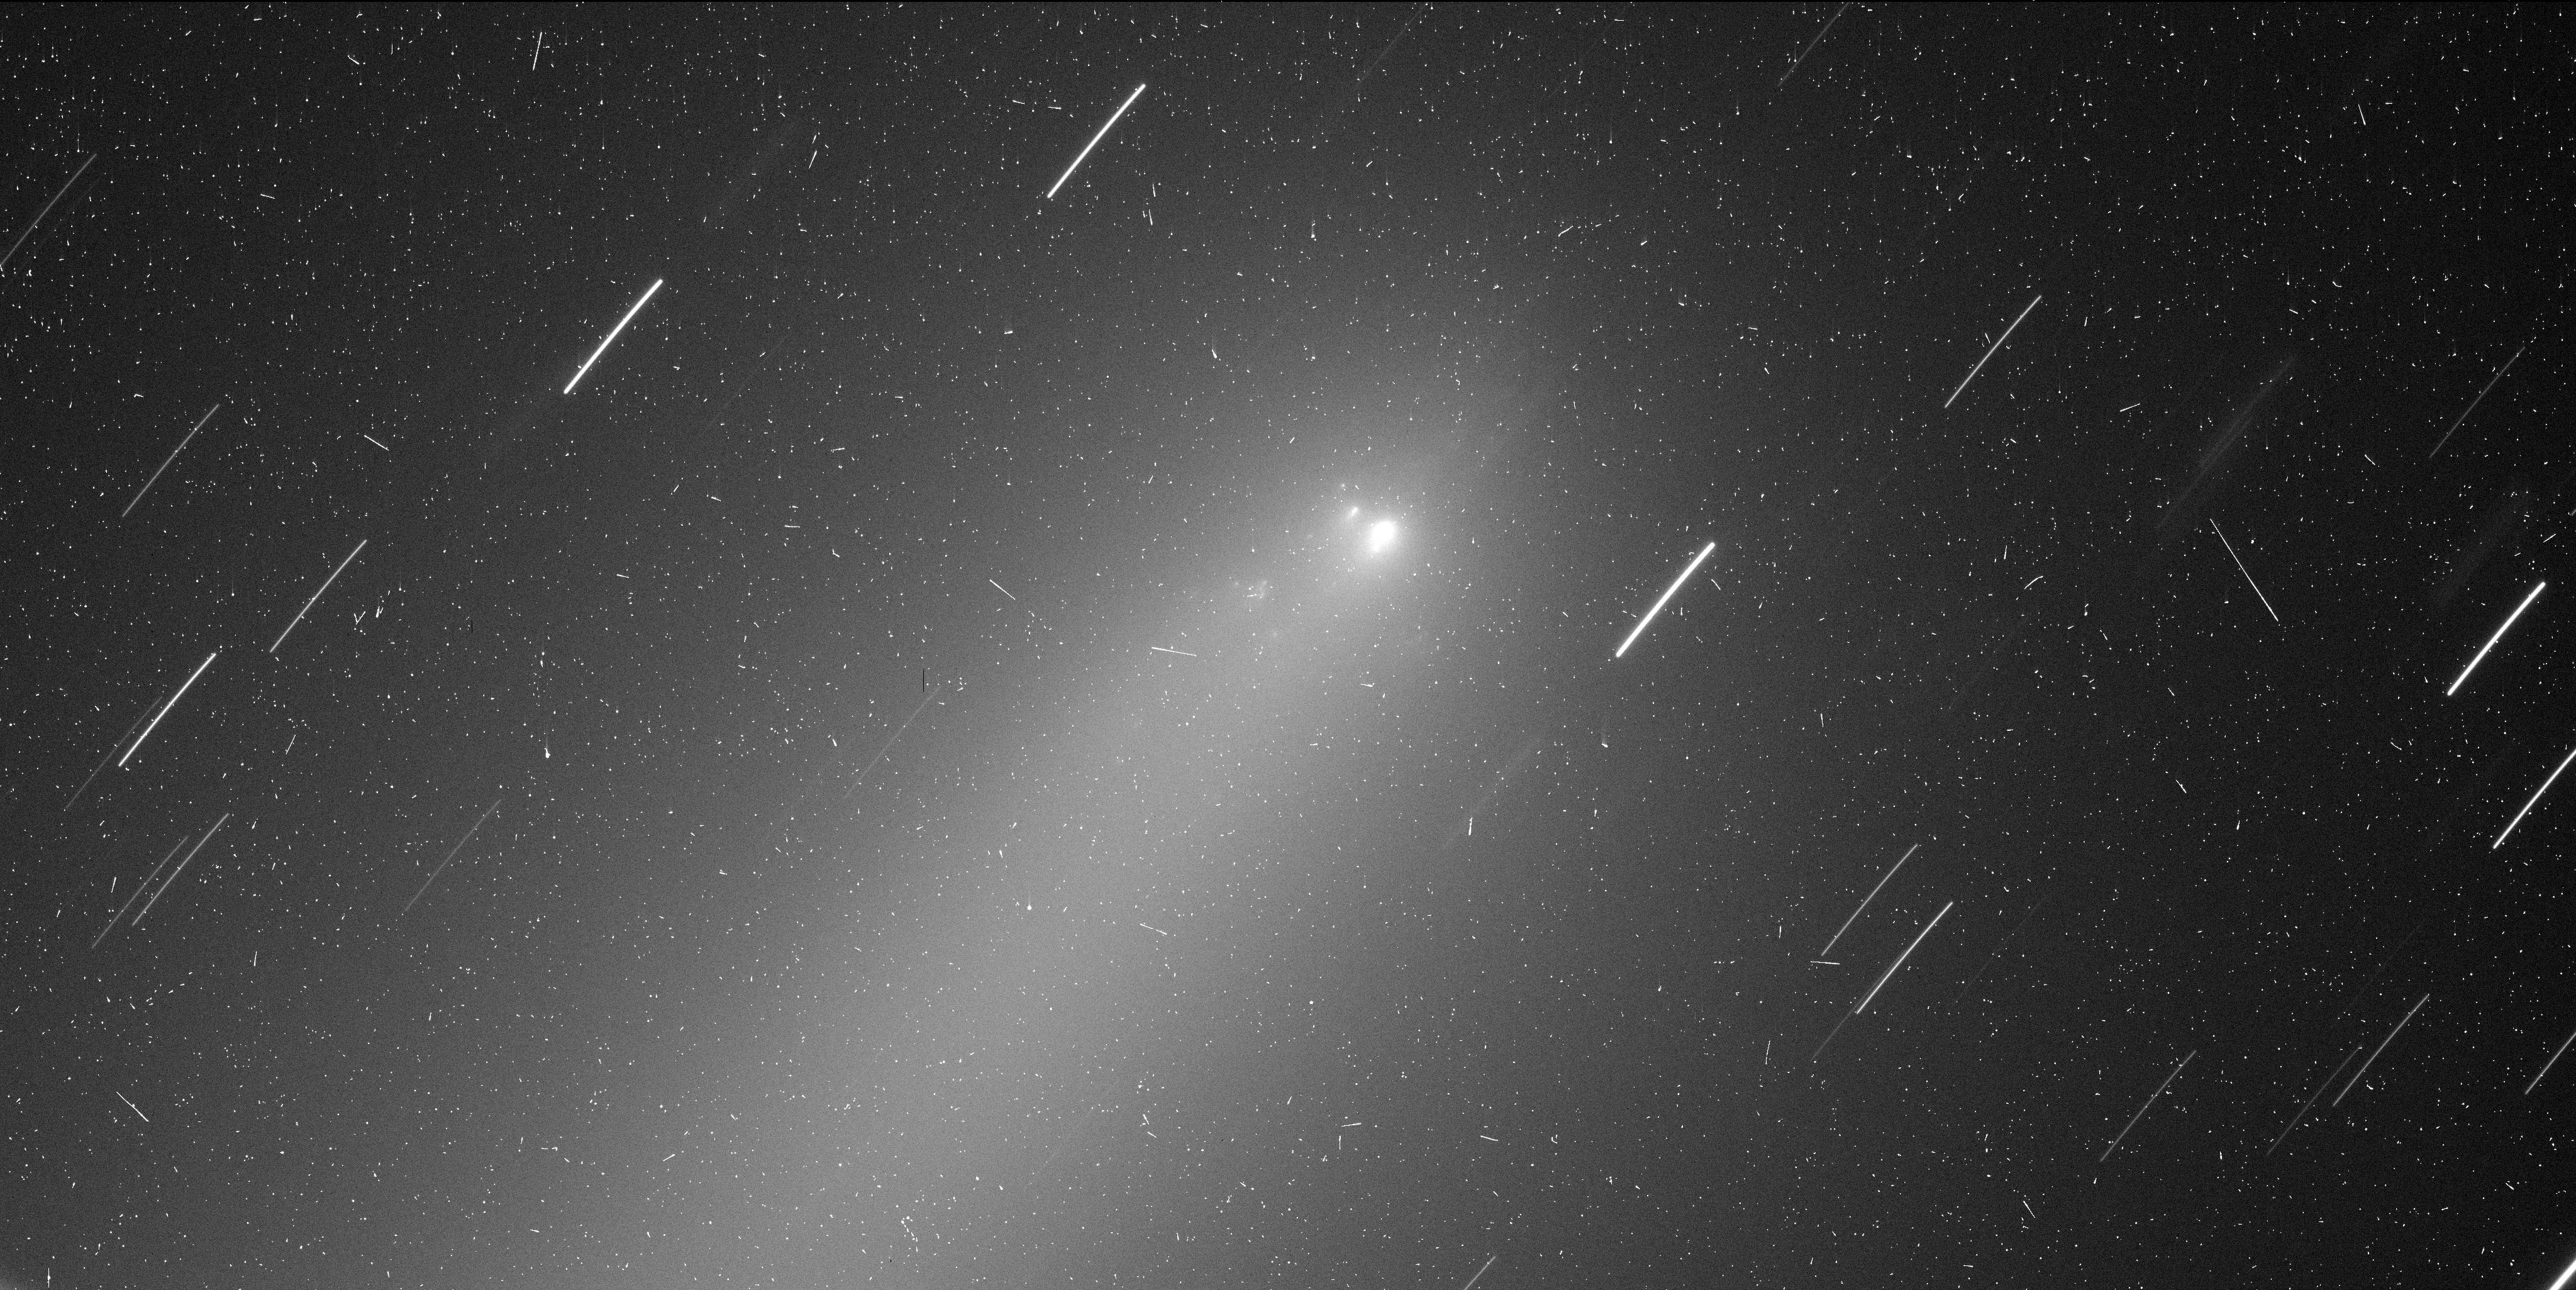
Target: C2019-Y4
Instrument: WFC3/UVIS
Filter: F350LP
Exposure: 7 min
Observation ID: ie9c12ruq

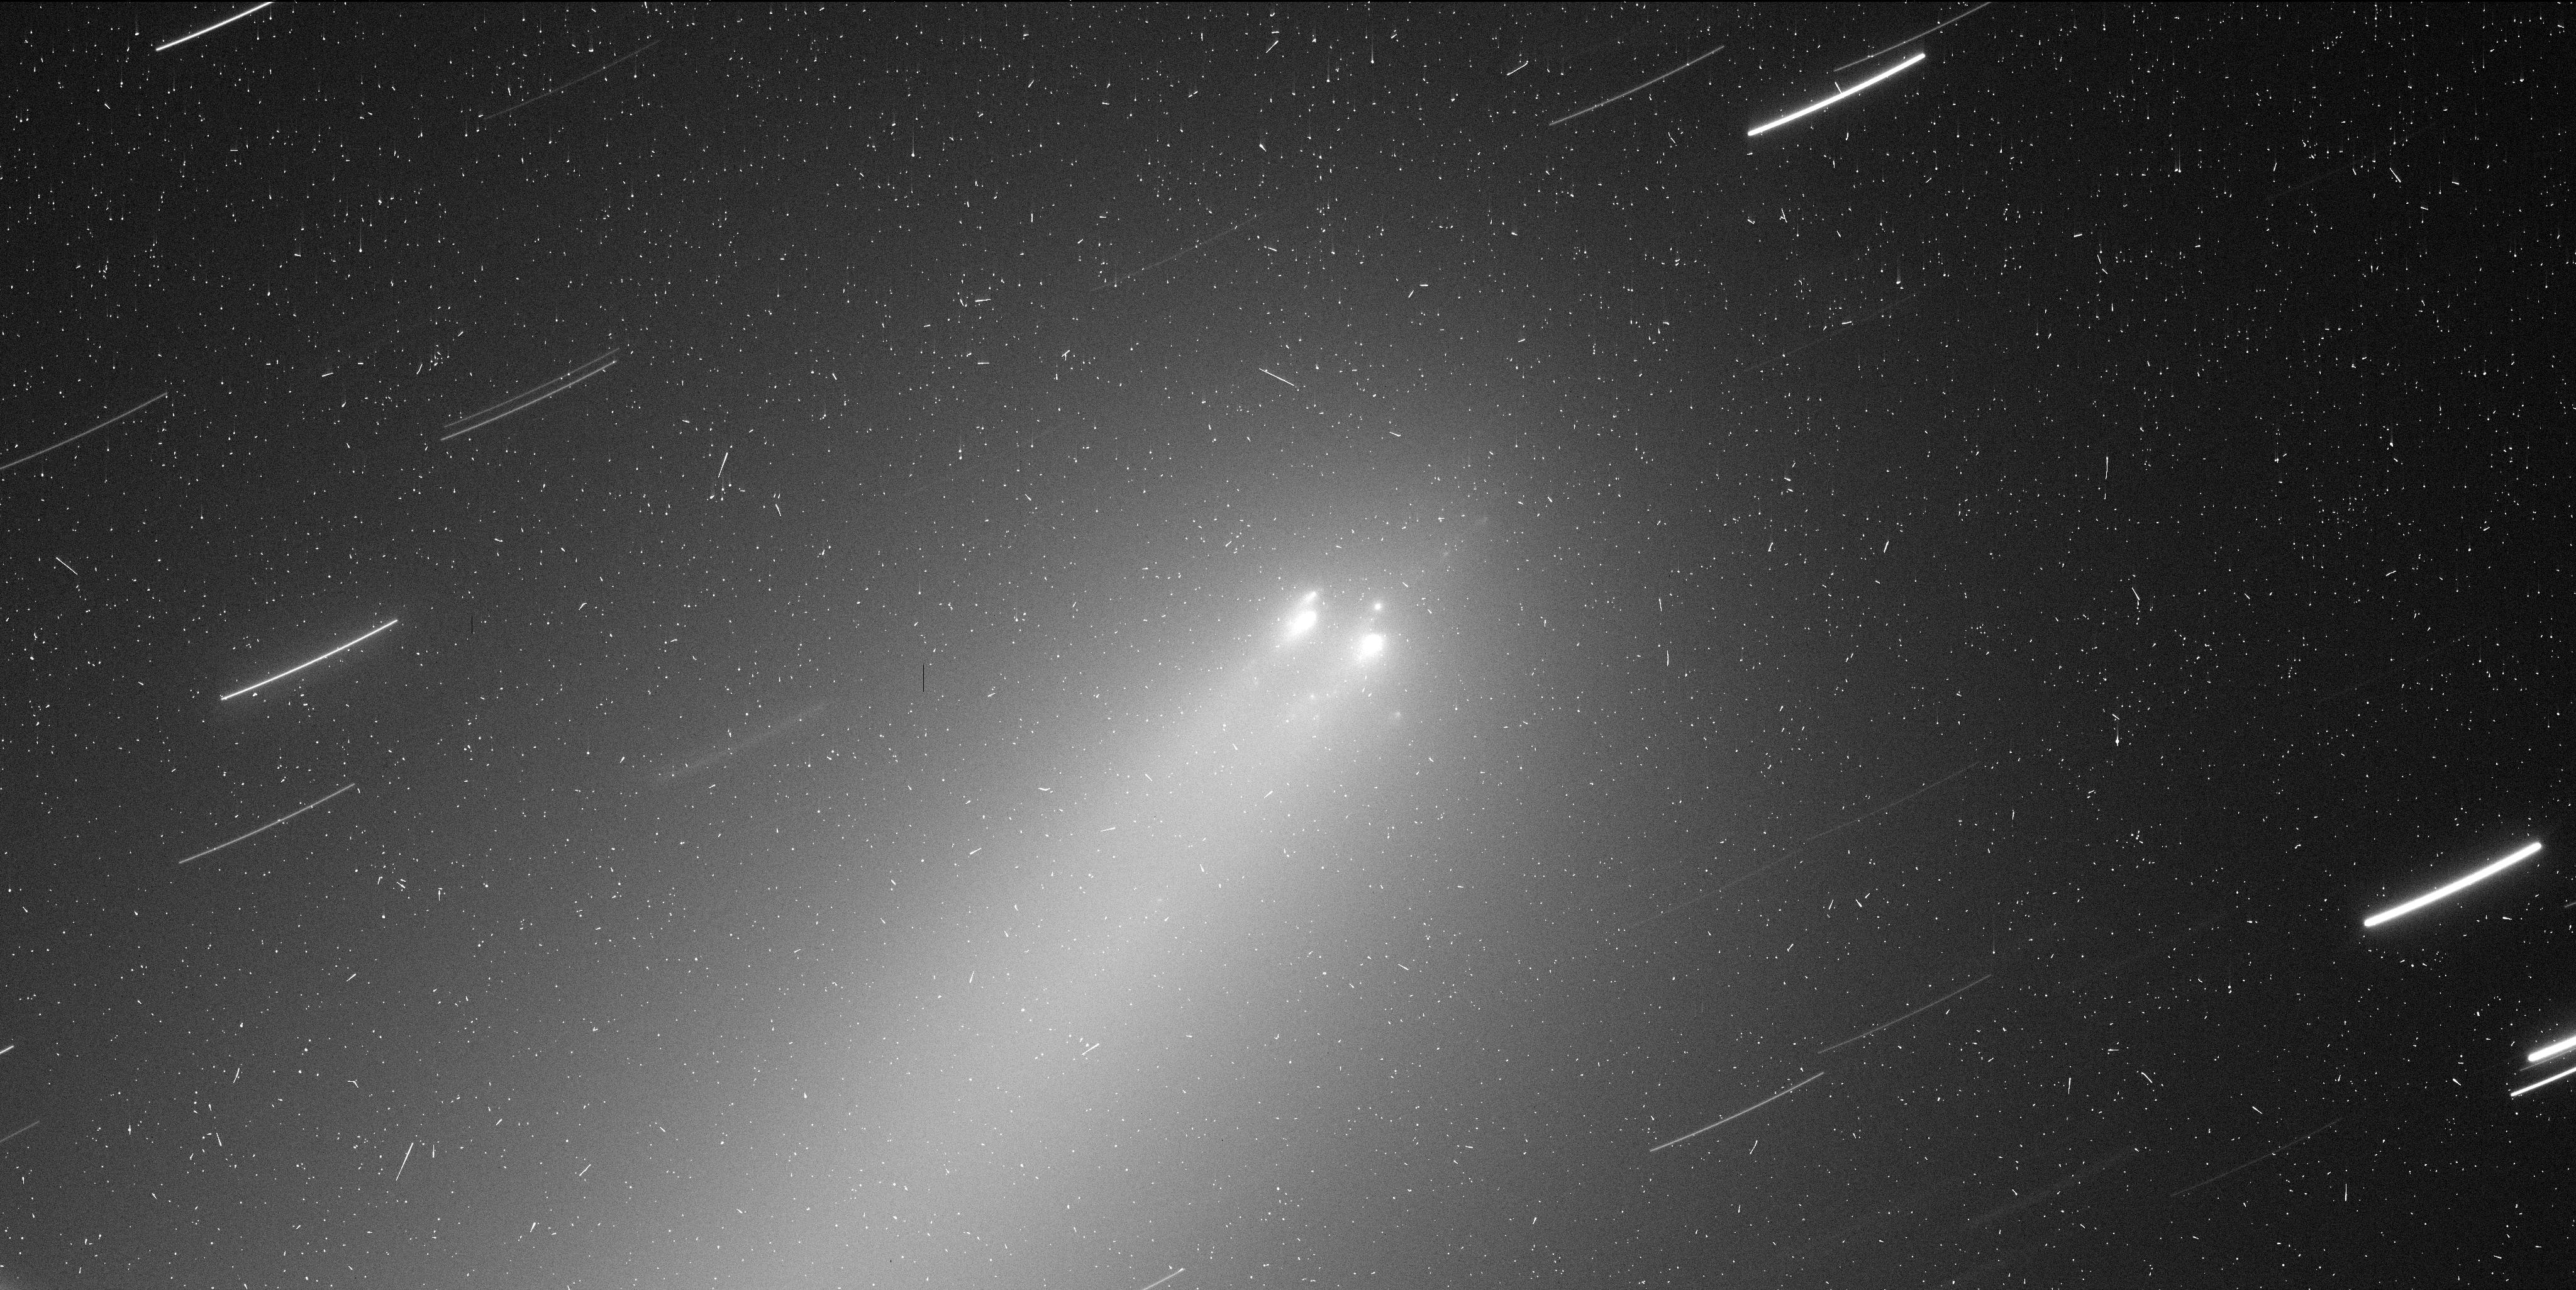
Target: C2019-Y4
Instrument: WFC3/UVIS
Filter: F350LP
Exposure: 7 min
Observation ID: ie9c11dkq

Breakup of Long-Period Comet C/2019 Y4 (ATLAS) (PI: Jewitt, David)

We seek HST time with the WFC3 camera in order to study the on-going break-up of long-period comet C/2019 Y4 (ATLAS). Break-up of comets may be the dominant destruction process of these bodies, yet is poorly studied because breakups occur unpredictably and evolve rapidly, require timely observations which are difficult to secure. We propose a 4 orbit allocation to measure the temporal evolution of the fragments, in order to measure the brightness and velocity distributions and to measure fragment nn-gravitational acceleration caused by outgassing forces (the latter are a measure of fragment size). We will also seek evidence for rotational and other modulation of the primary nucleus and fragments, indicative of patchy distribution of surface volatiles. A Monte-Carlo dust model will be applied to imaged of the diffuse envelope. C/2019 Y4 has the potential to be one of only a handful of disrupting comets ever studied at HST resolution, and to set exciting constraints on models of the breakup mechanism.